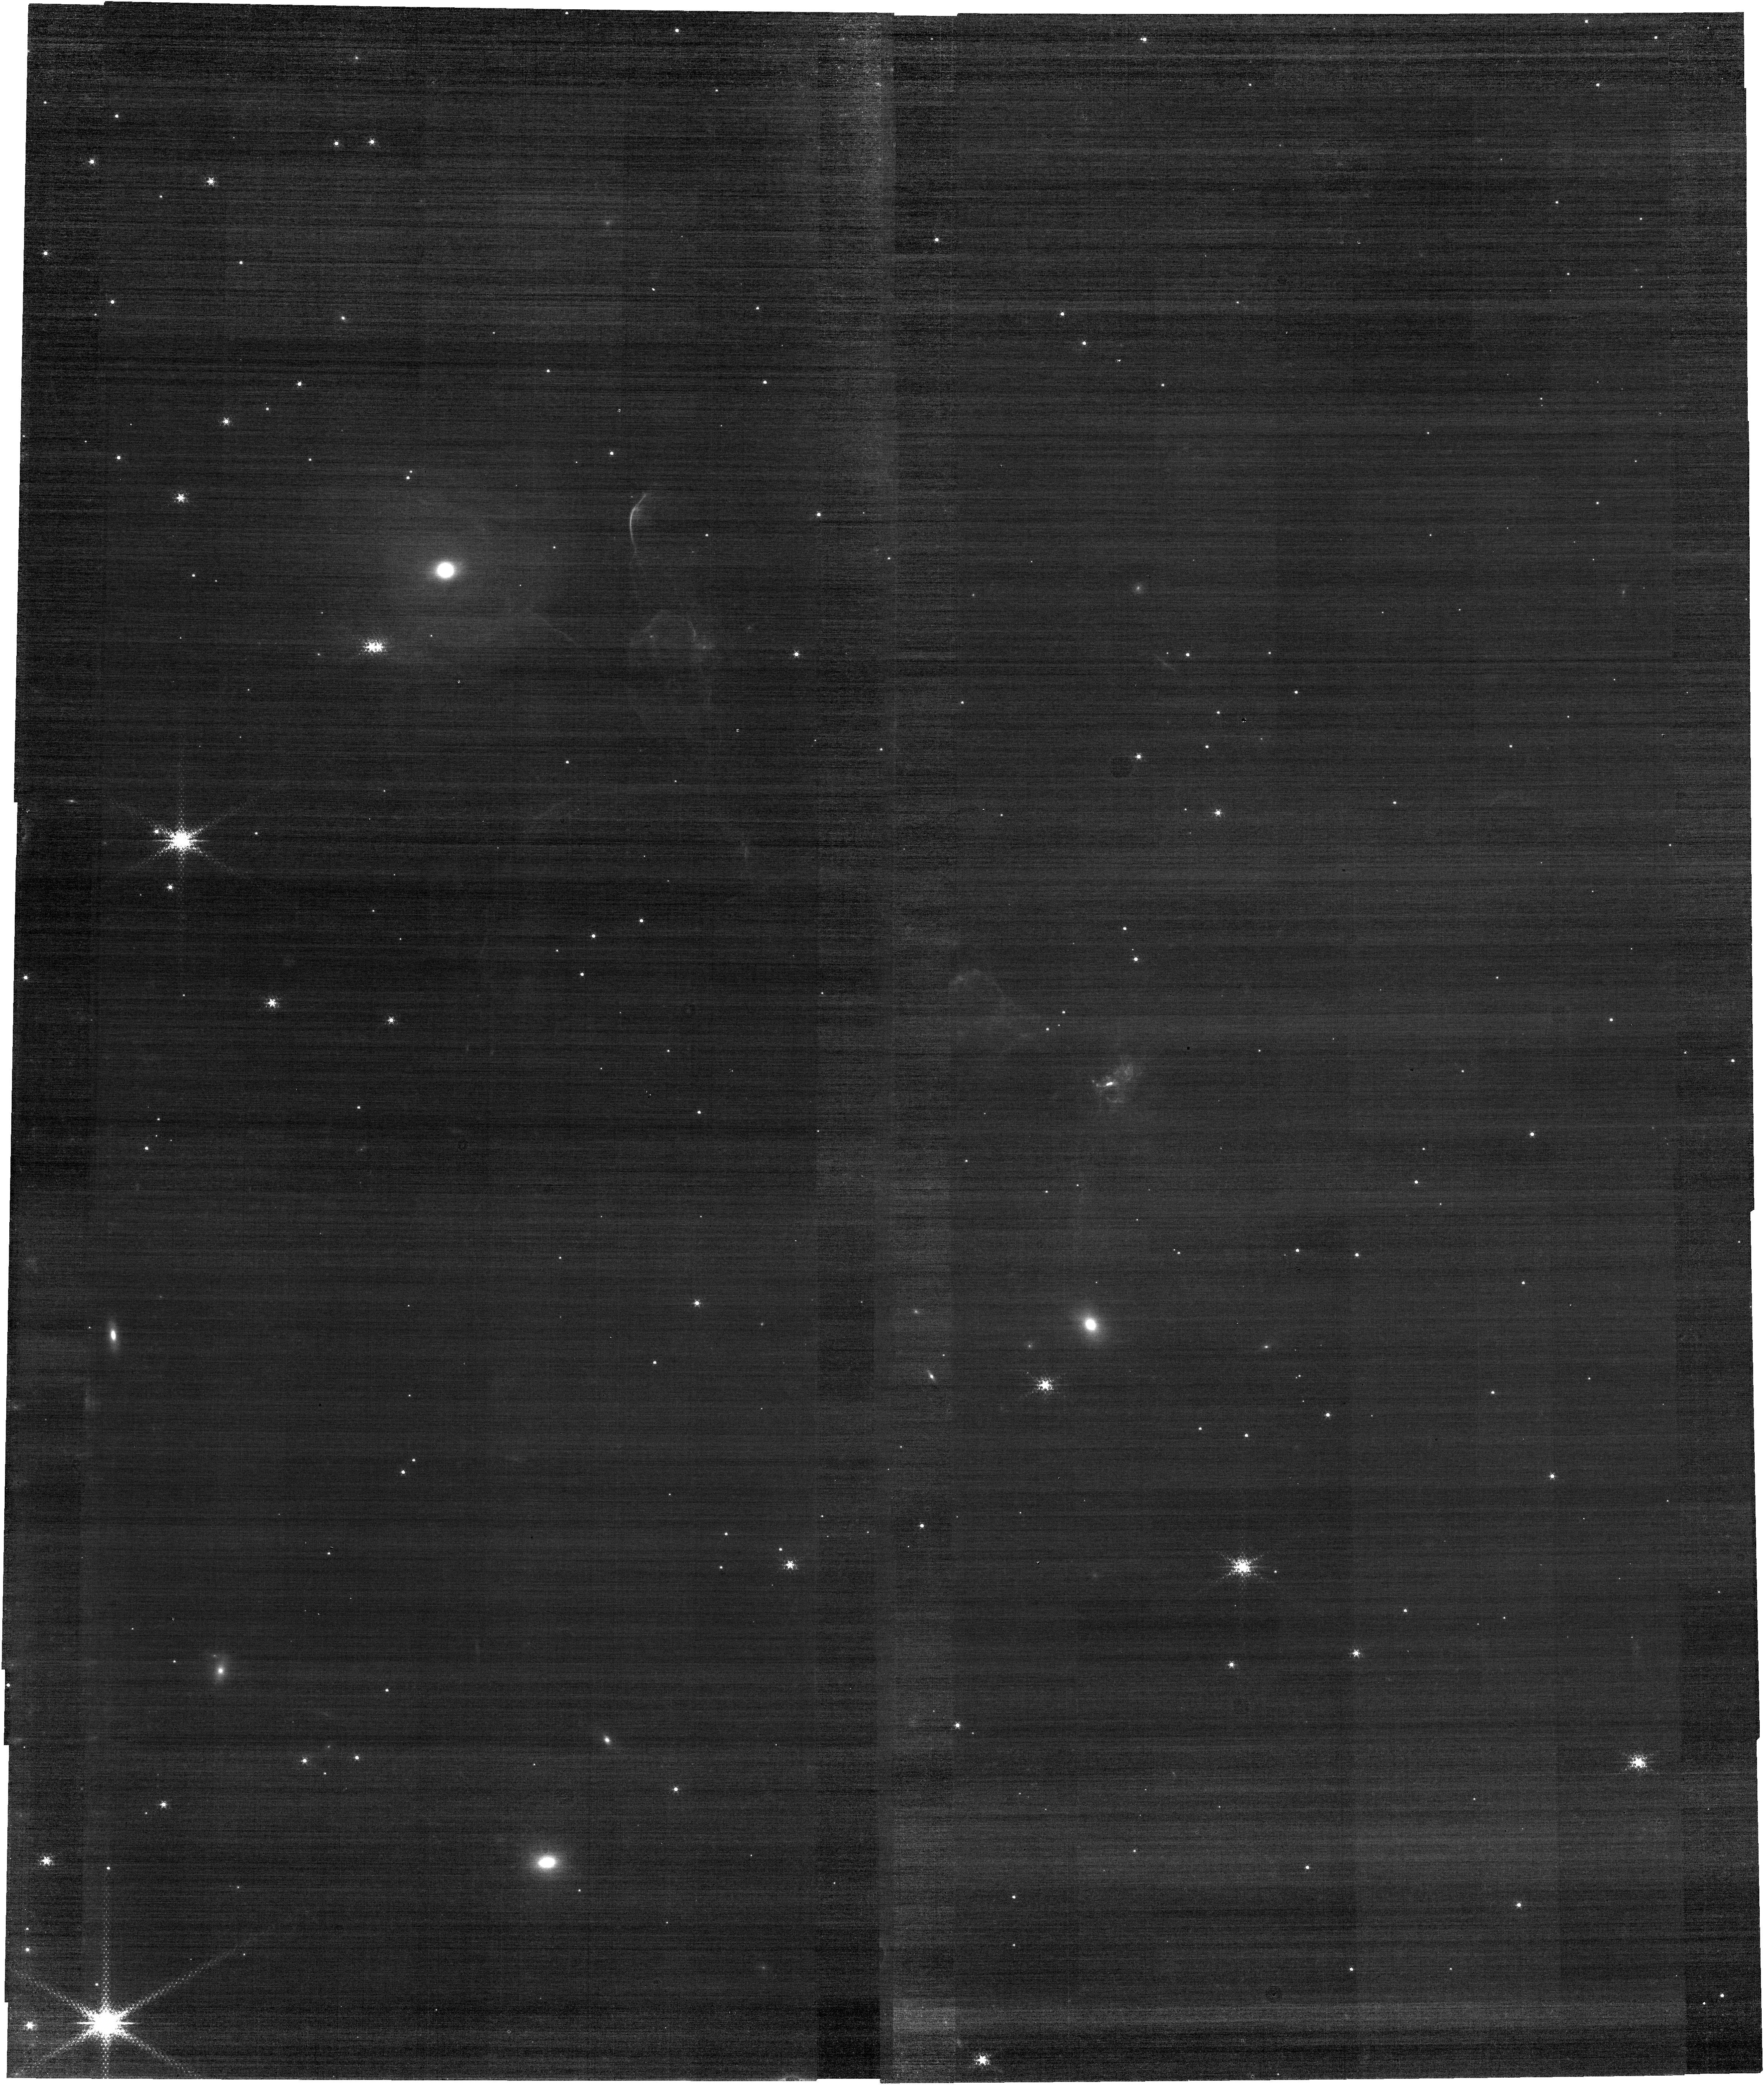
Target: Jet_Center. Instrument: NIRCAM. Filter: F187N. Exposure: 46 min. Observation ID: jw06558-o026_t001_nircam_clear-f187n

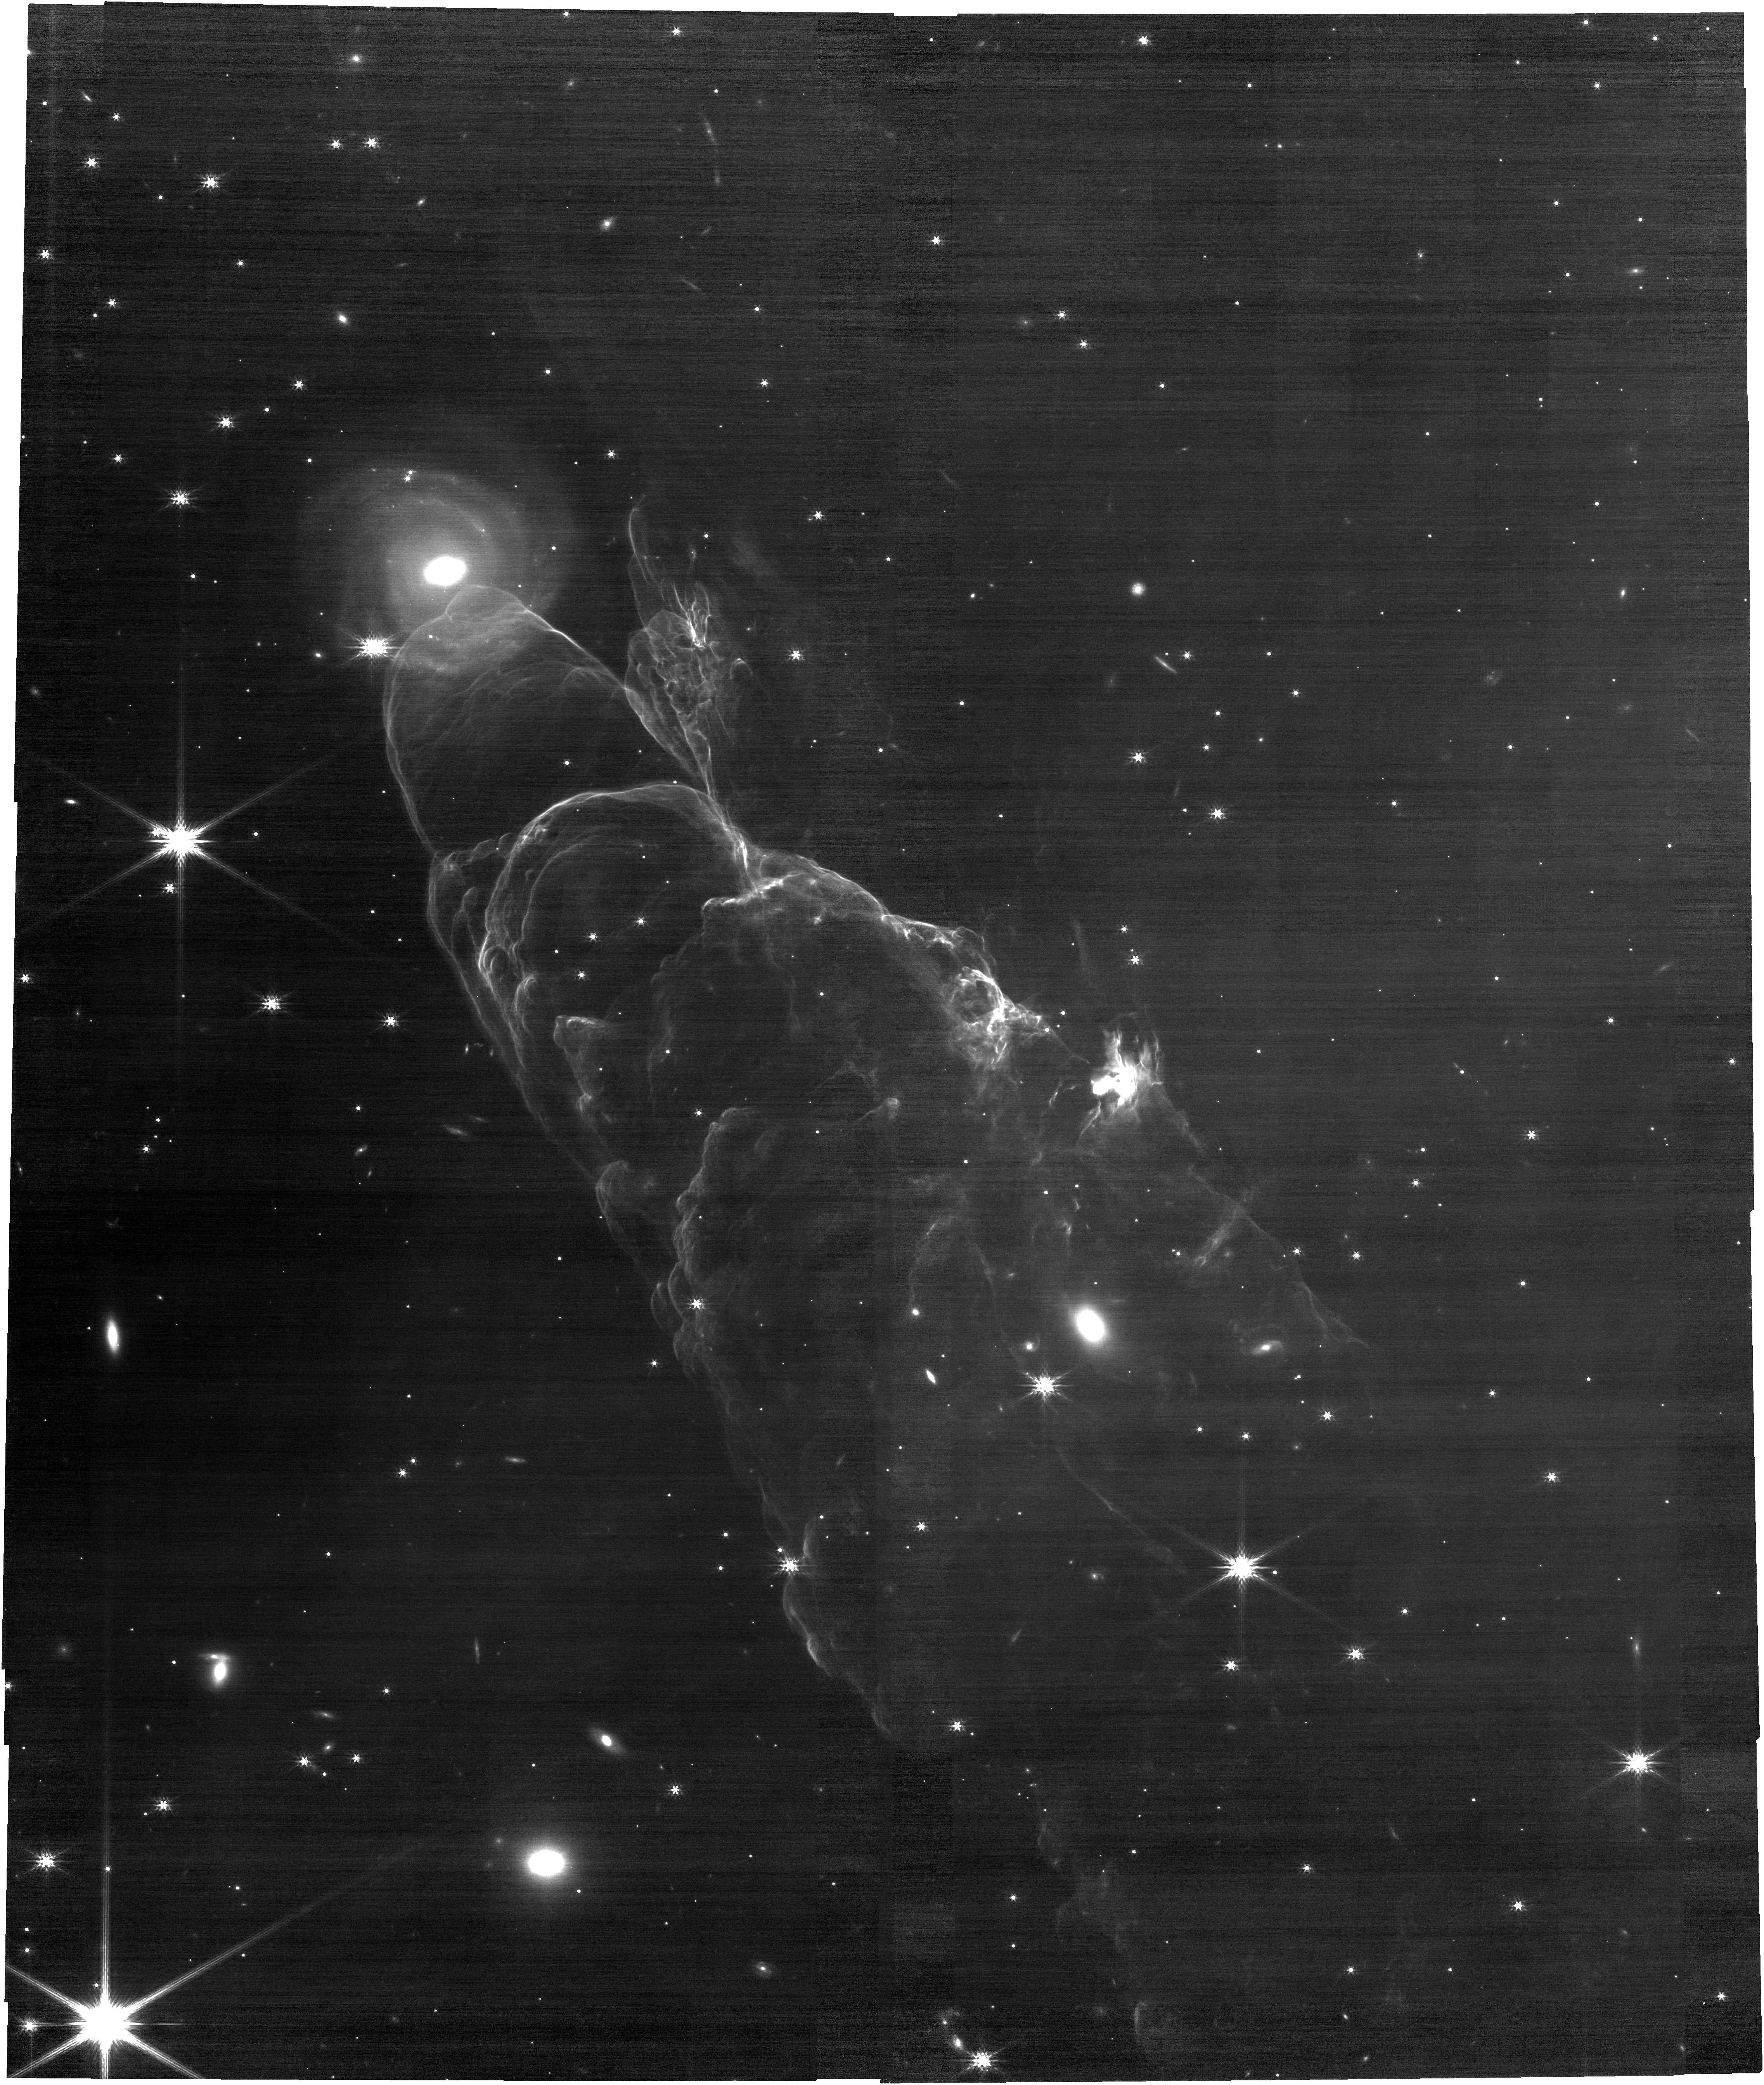
Target: Jet_Center. Instrument: NIRCAM. Filter: F200W. Exposure: 31 min. Observation ID: jw06558-o026_t001_nircam_clear-f200w

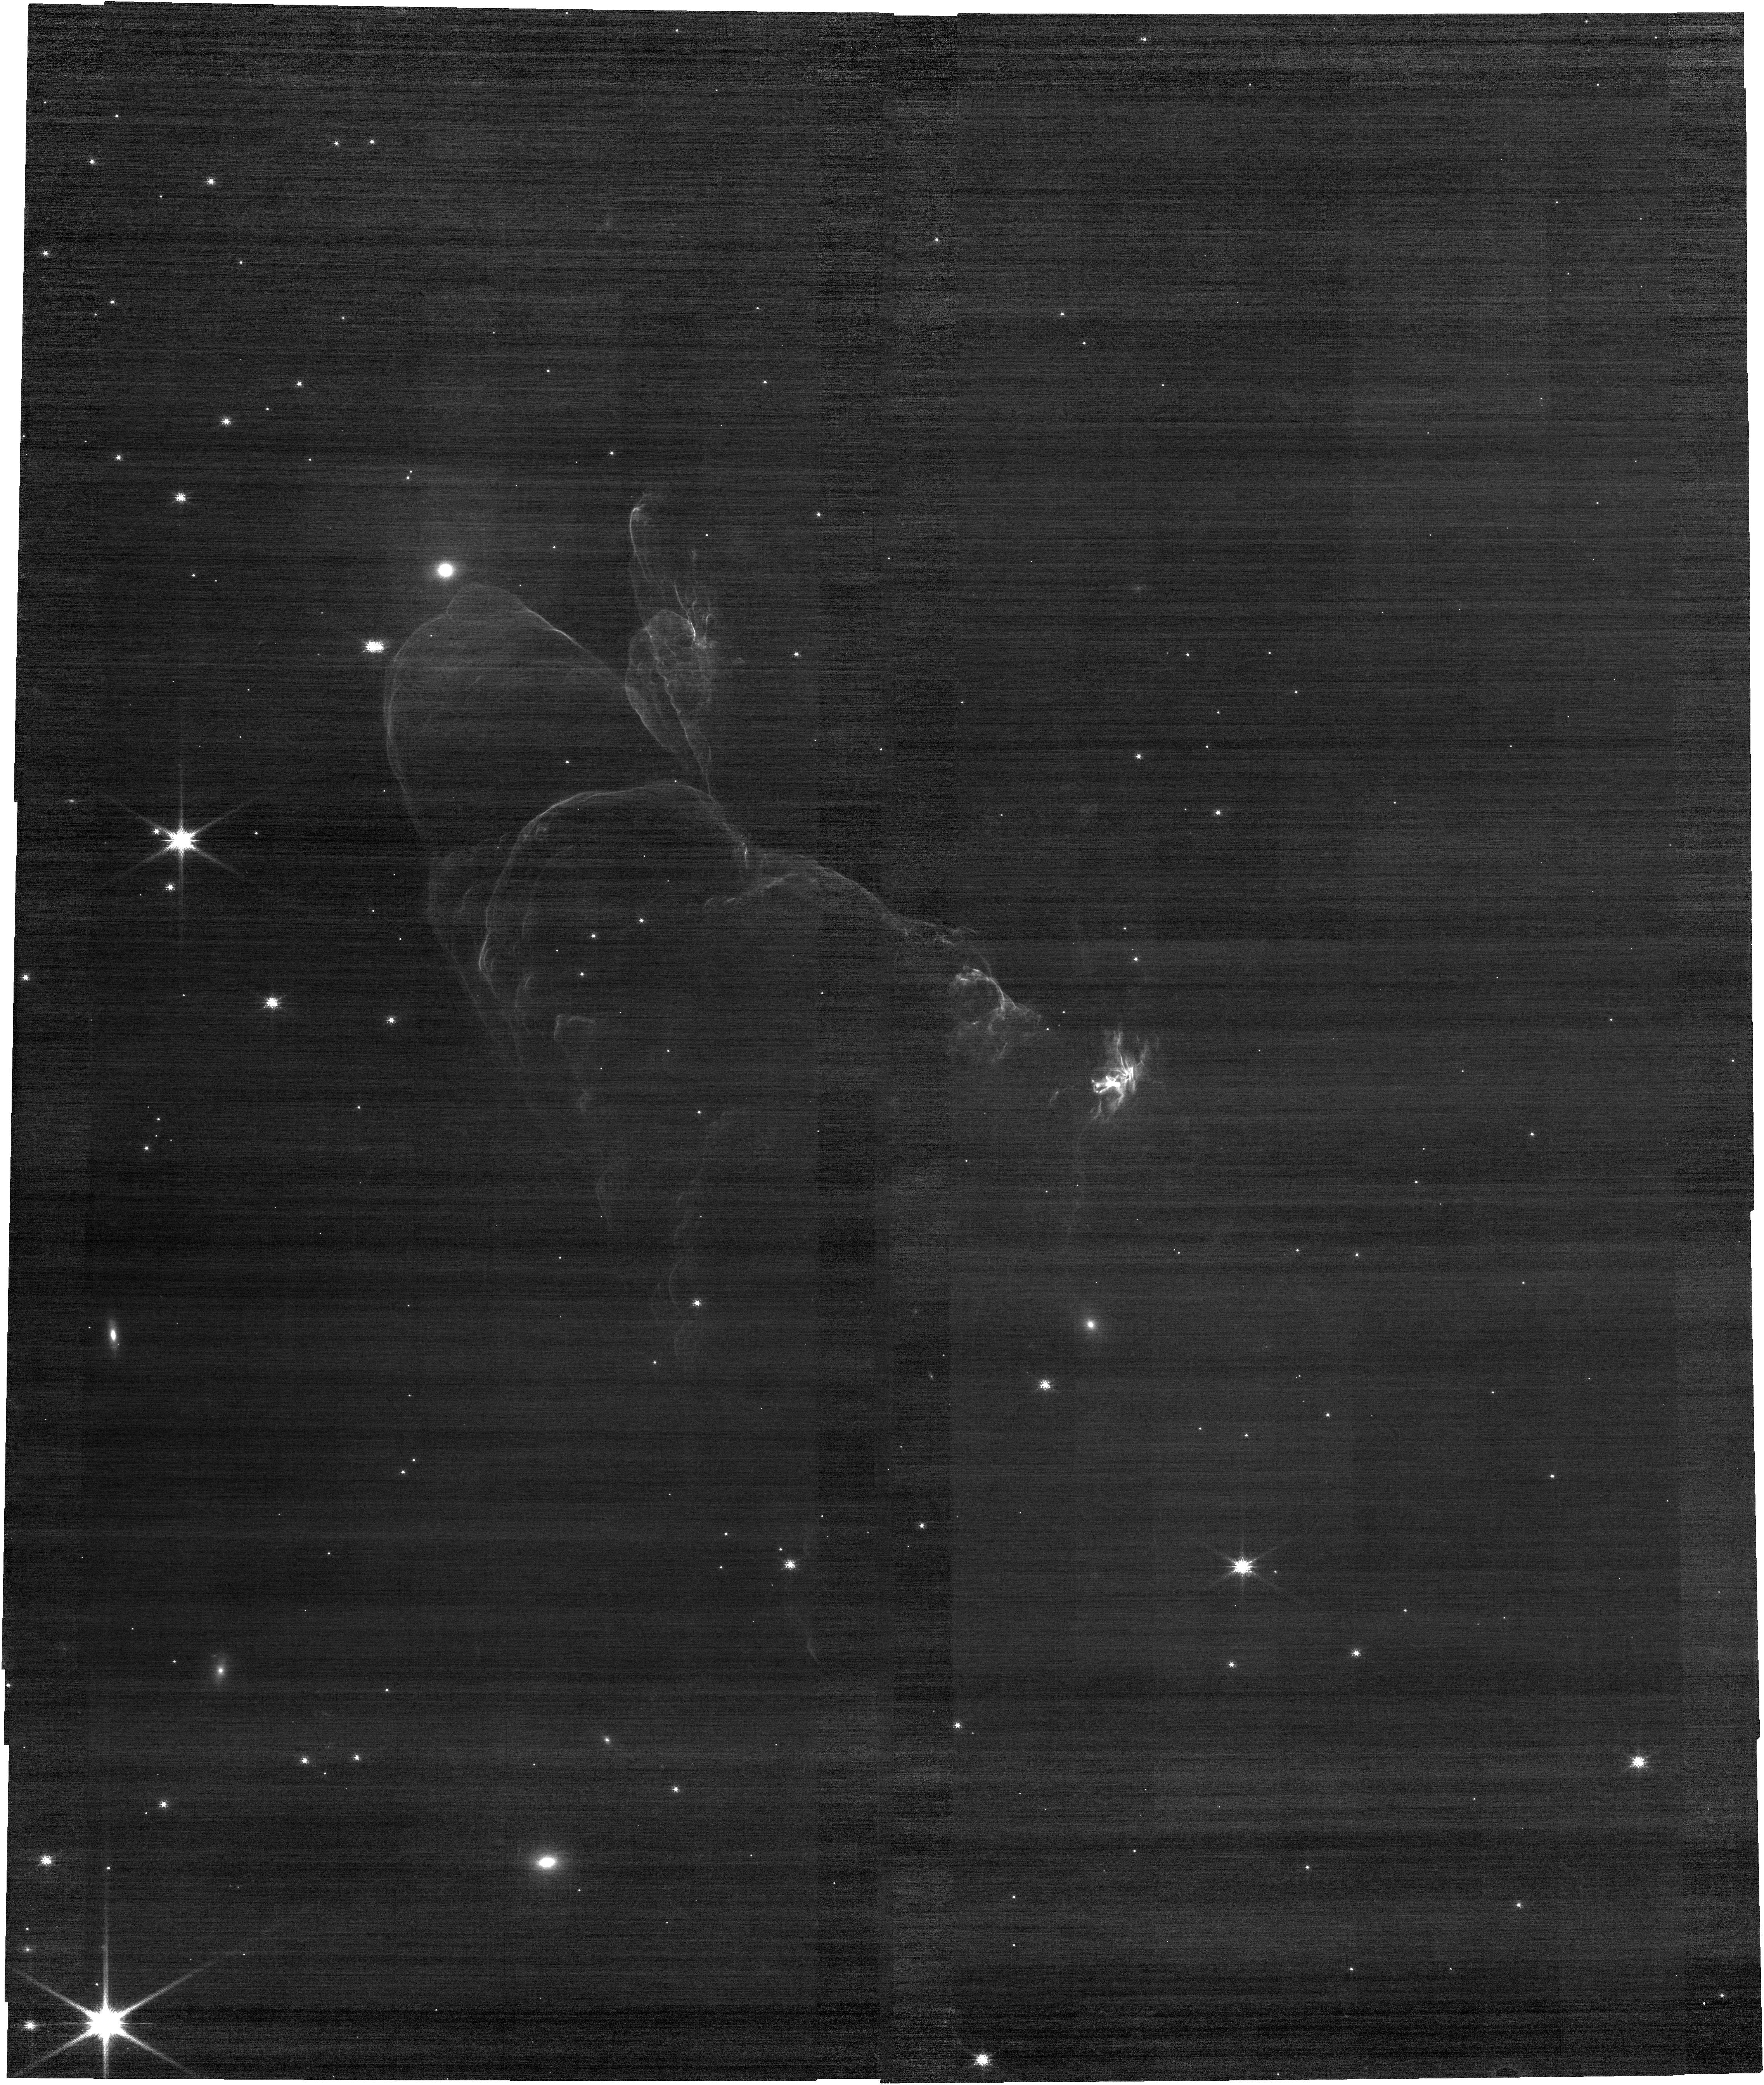
Target: Jet_Center. Instrument: NIRCAM. Filter: F115W. Exposure: 37 min. Observation ID: jw06558-o026_t001_nircam_clear-f115w

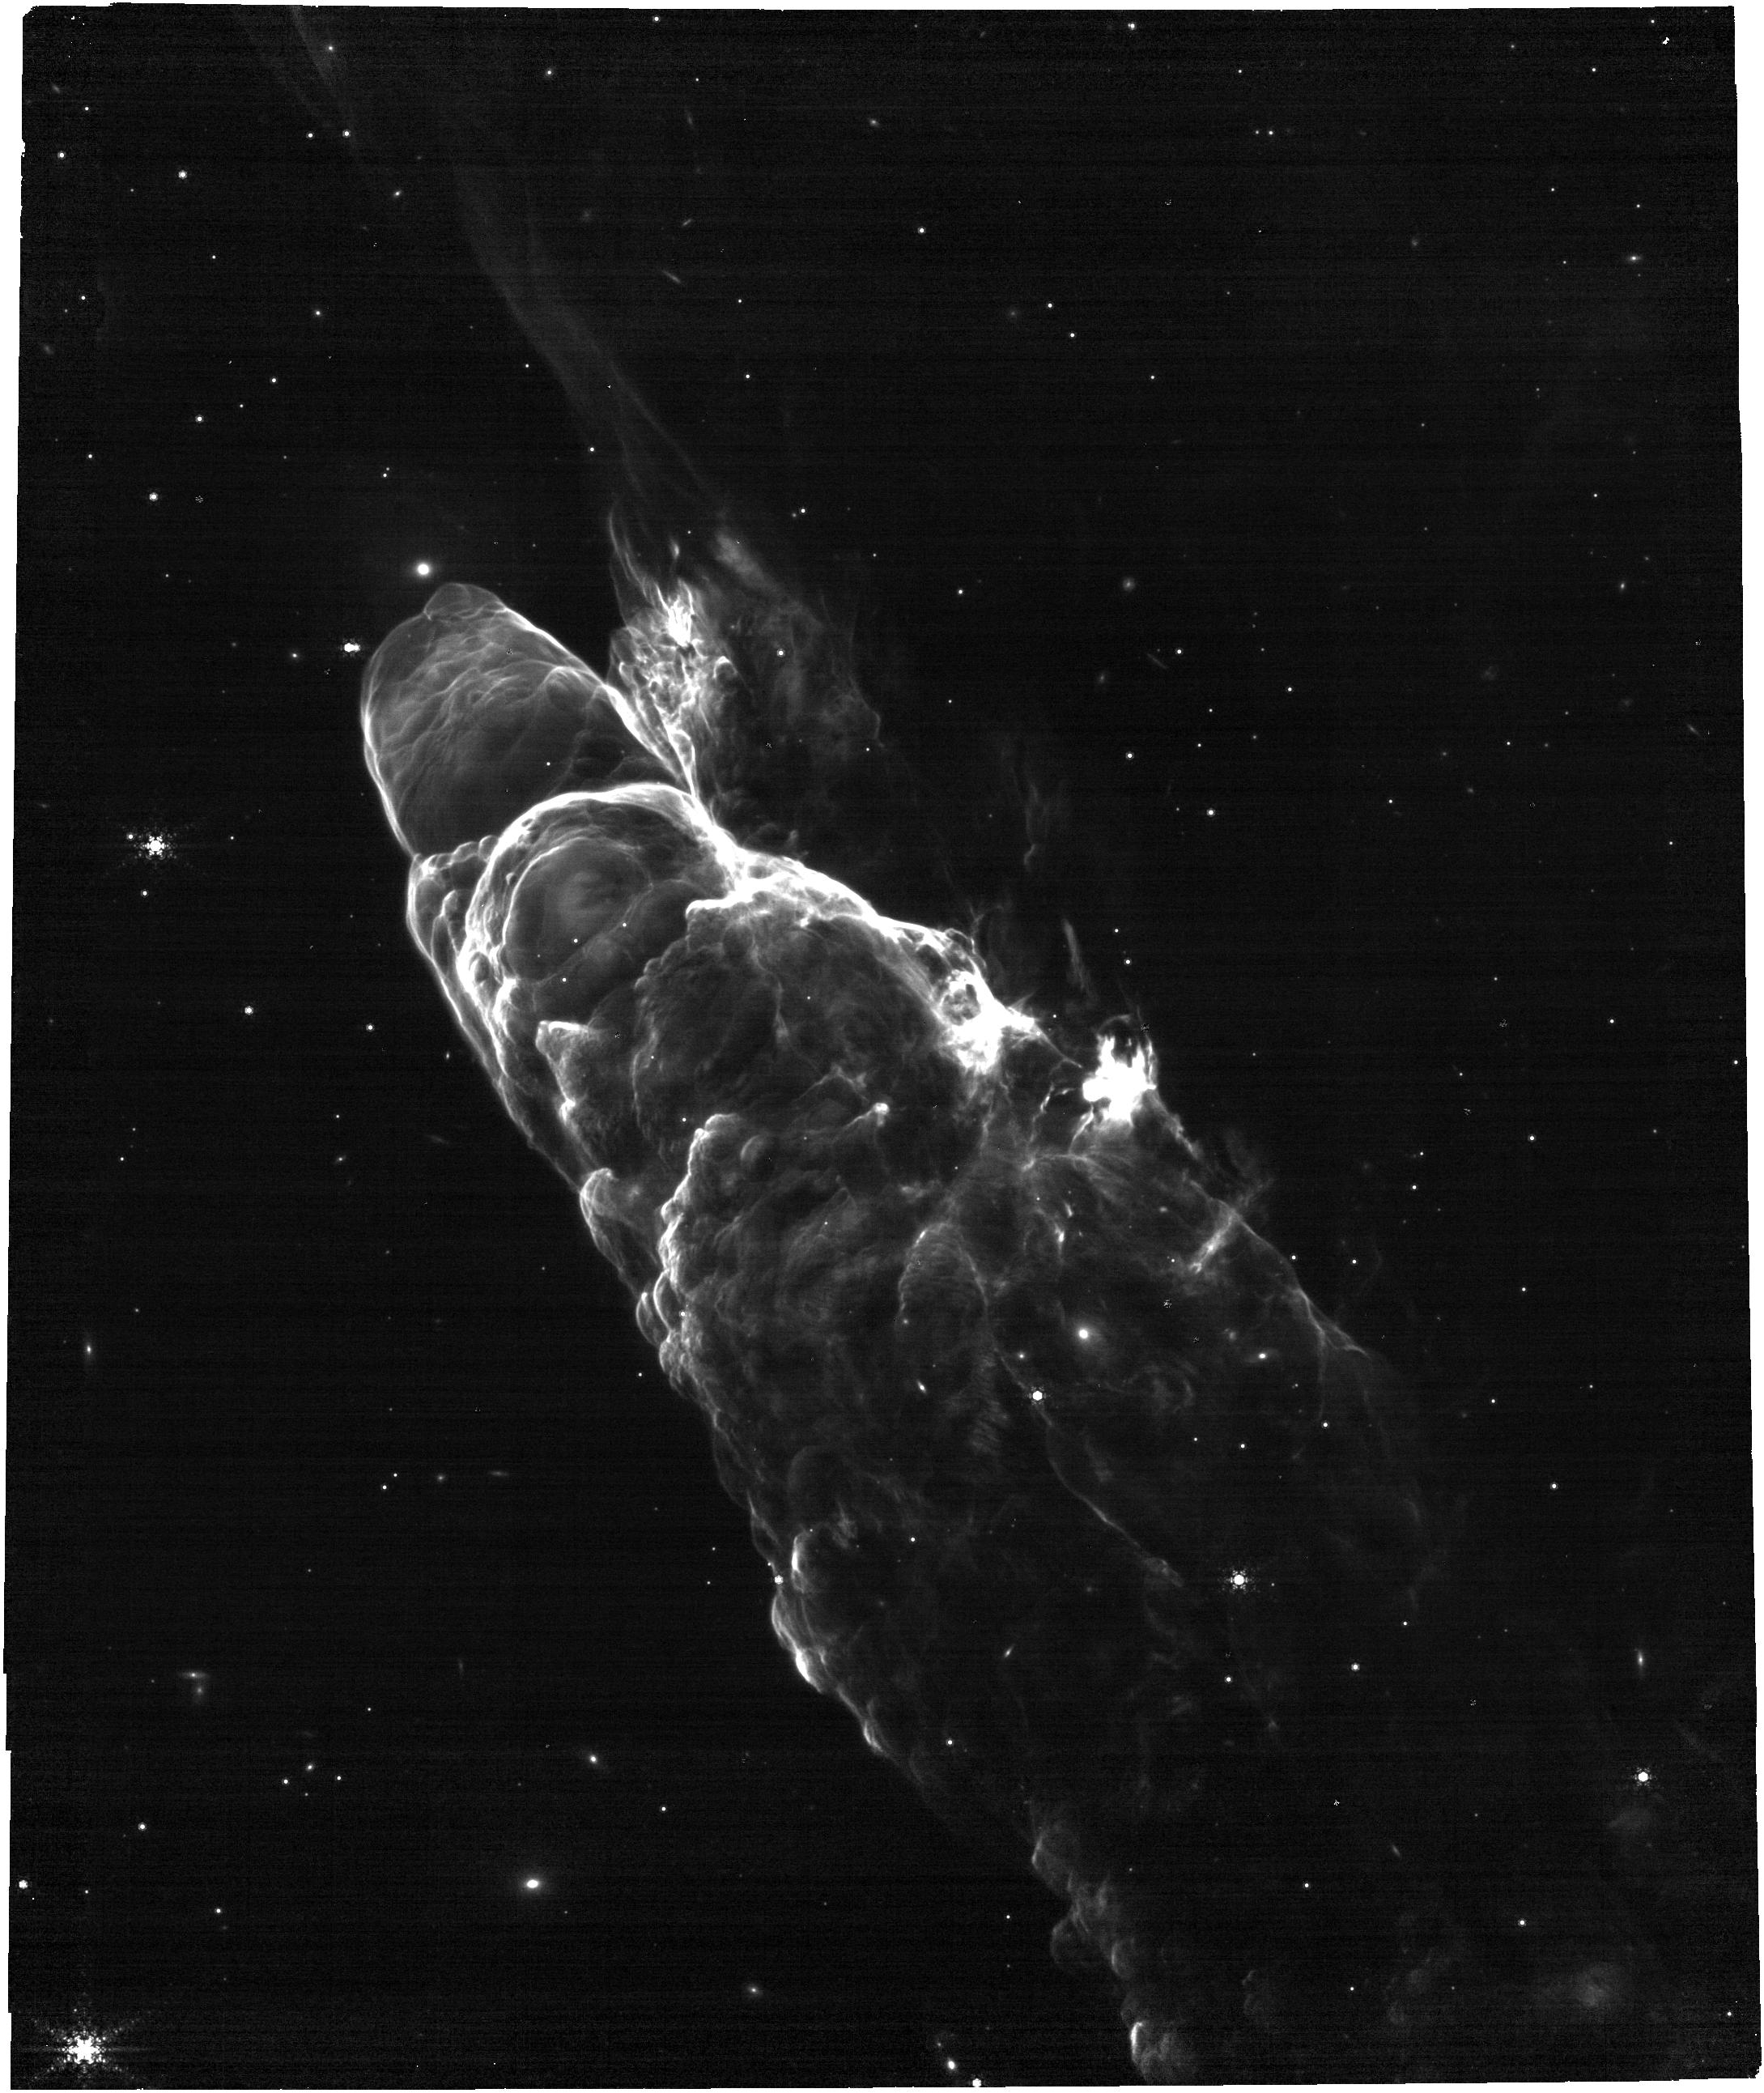
Target: Jet_Center. Instrument: NIRCAM. Filter: F444W+F470N. Exposure: 46 min. Observation ID: jw06558-o026_t001_nircam_f444w-f470n

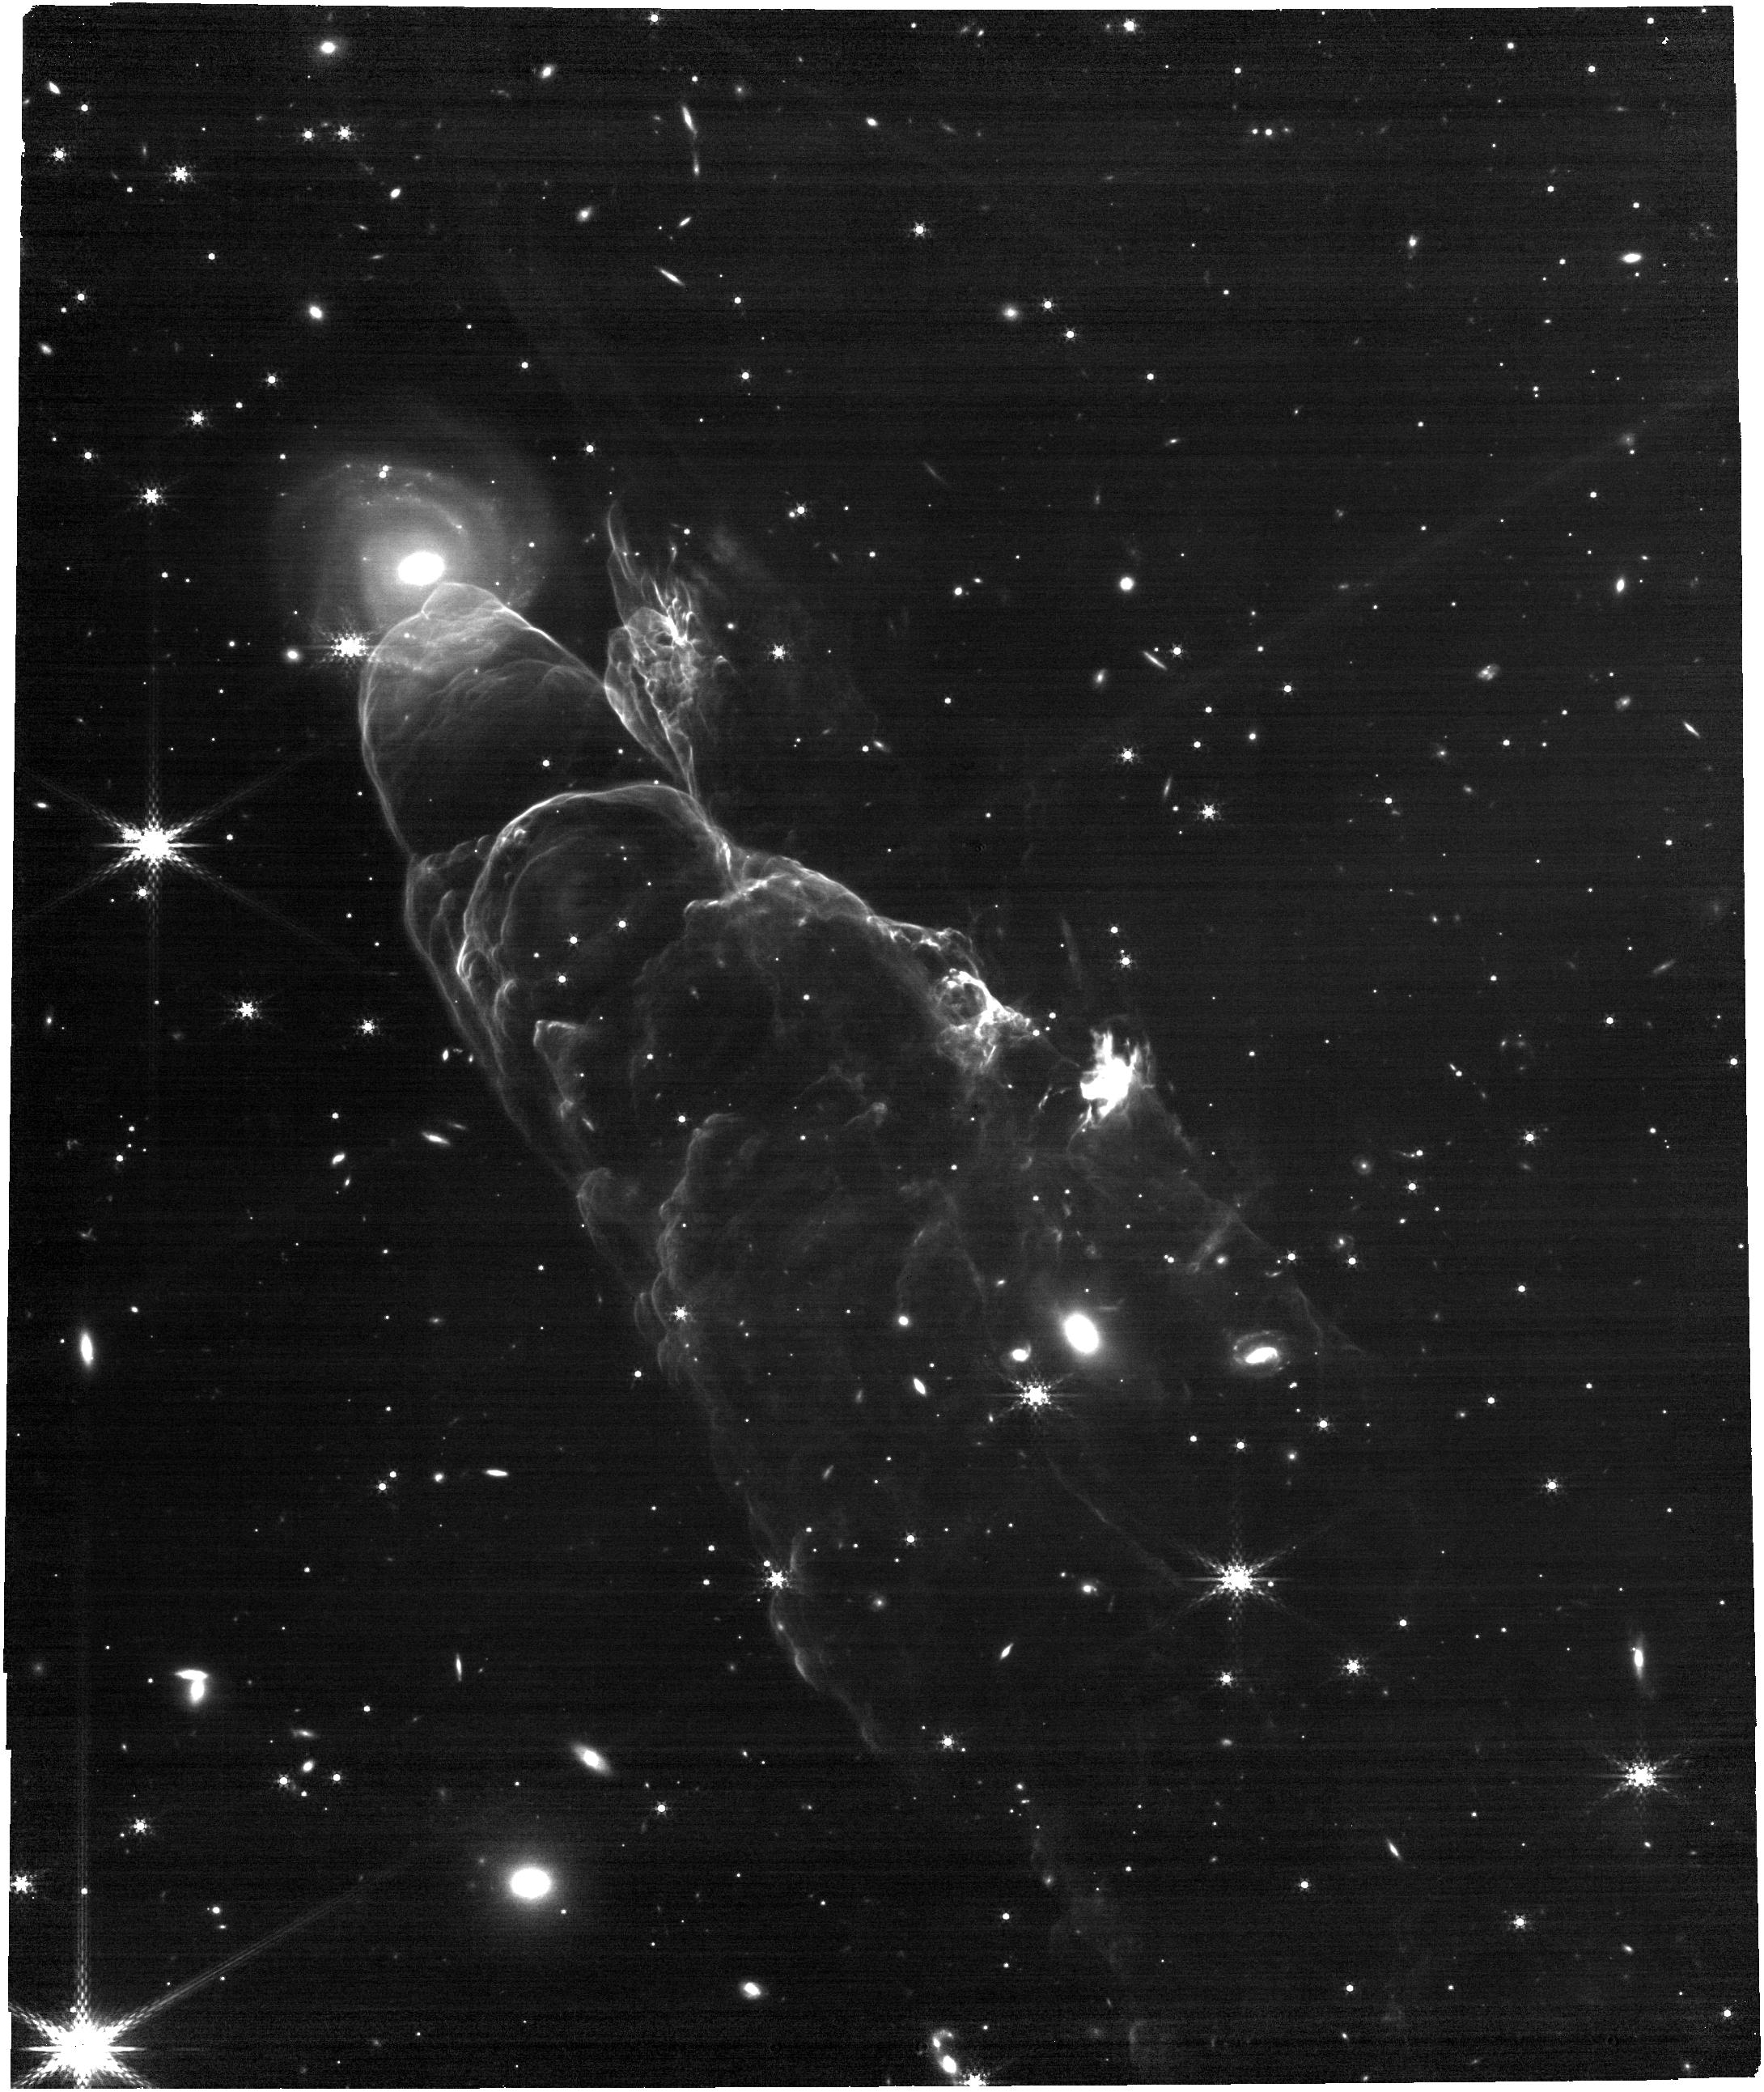
Target: Jet_Center. Instrument: NIRCAM. Filter: F335M. Exposure: 37 min. Observation ID: jw06558-o026_t001_nircam_clear-f335m

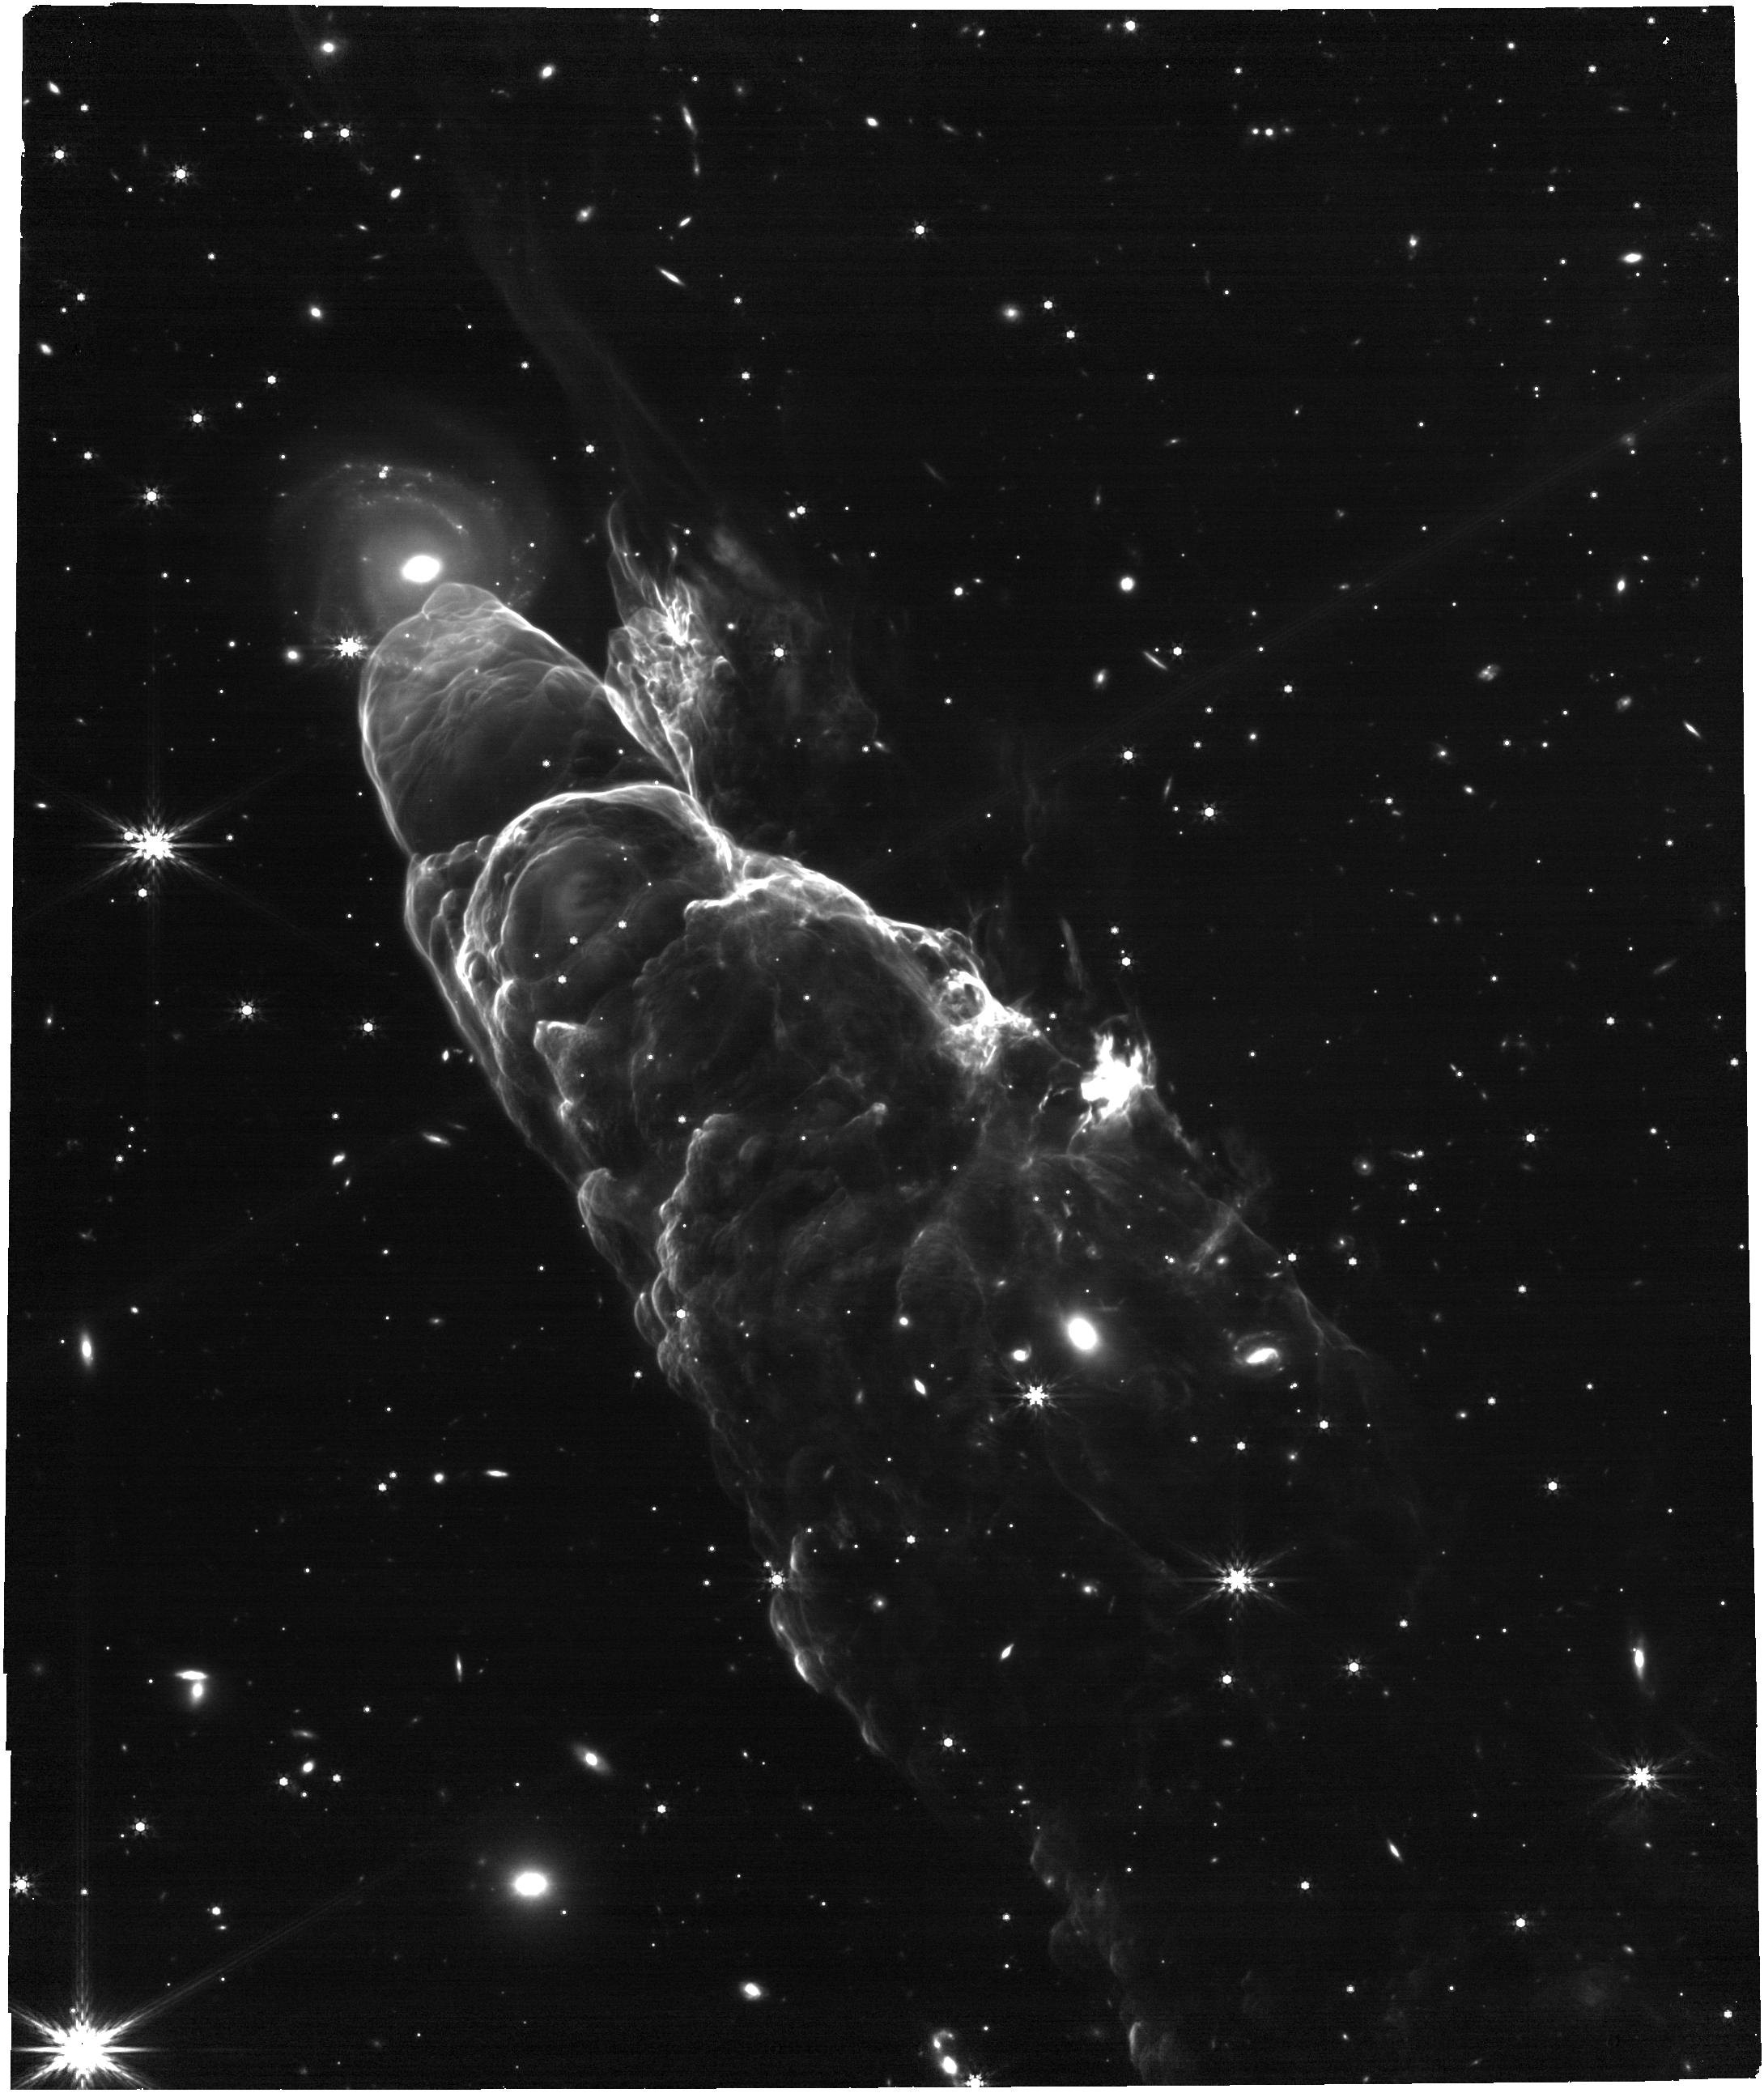
Target: Jet_Center. Instrument: NIRCAM. Filter: F444W. Exposure: 31 min. Observation ID: jw06558-o026_t001_nircam_clear-f444w

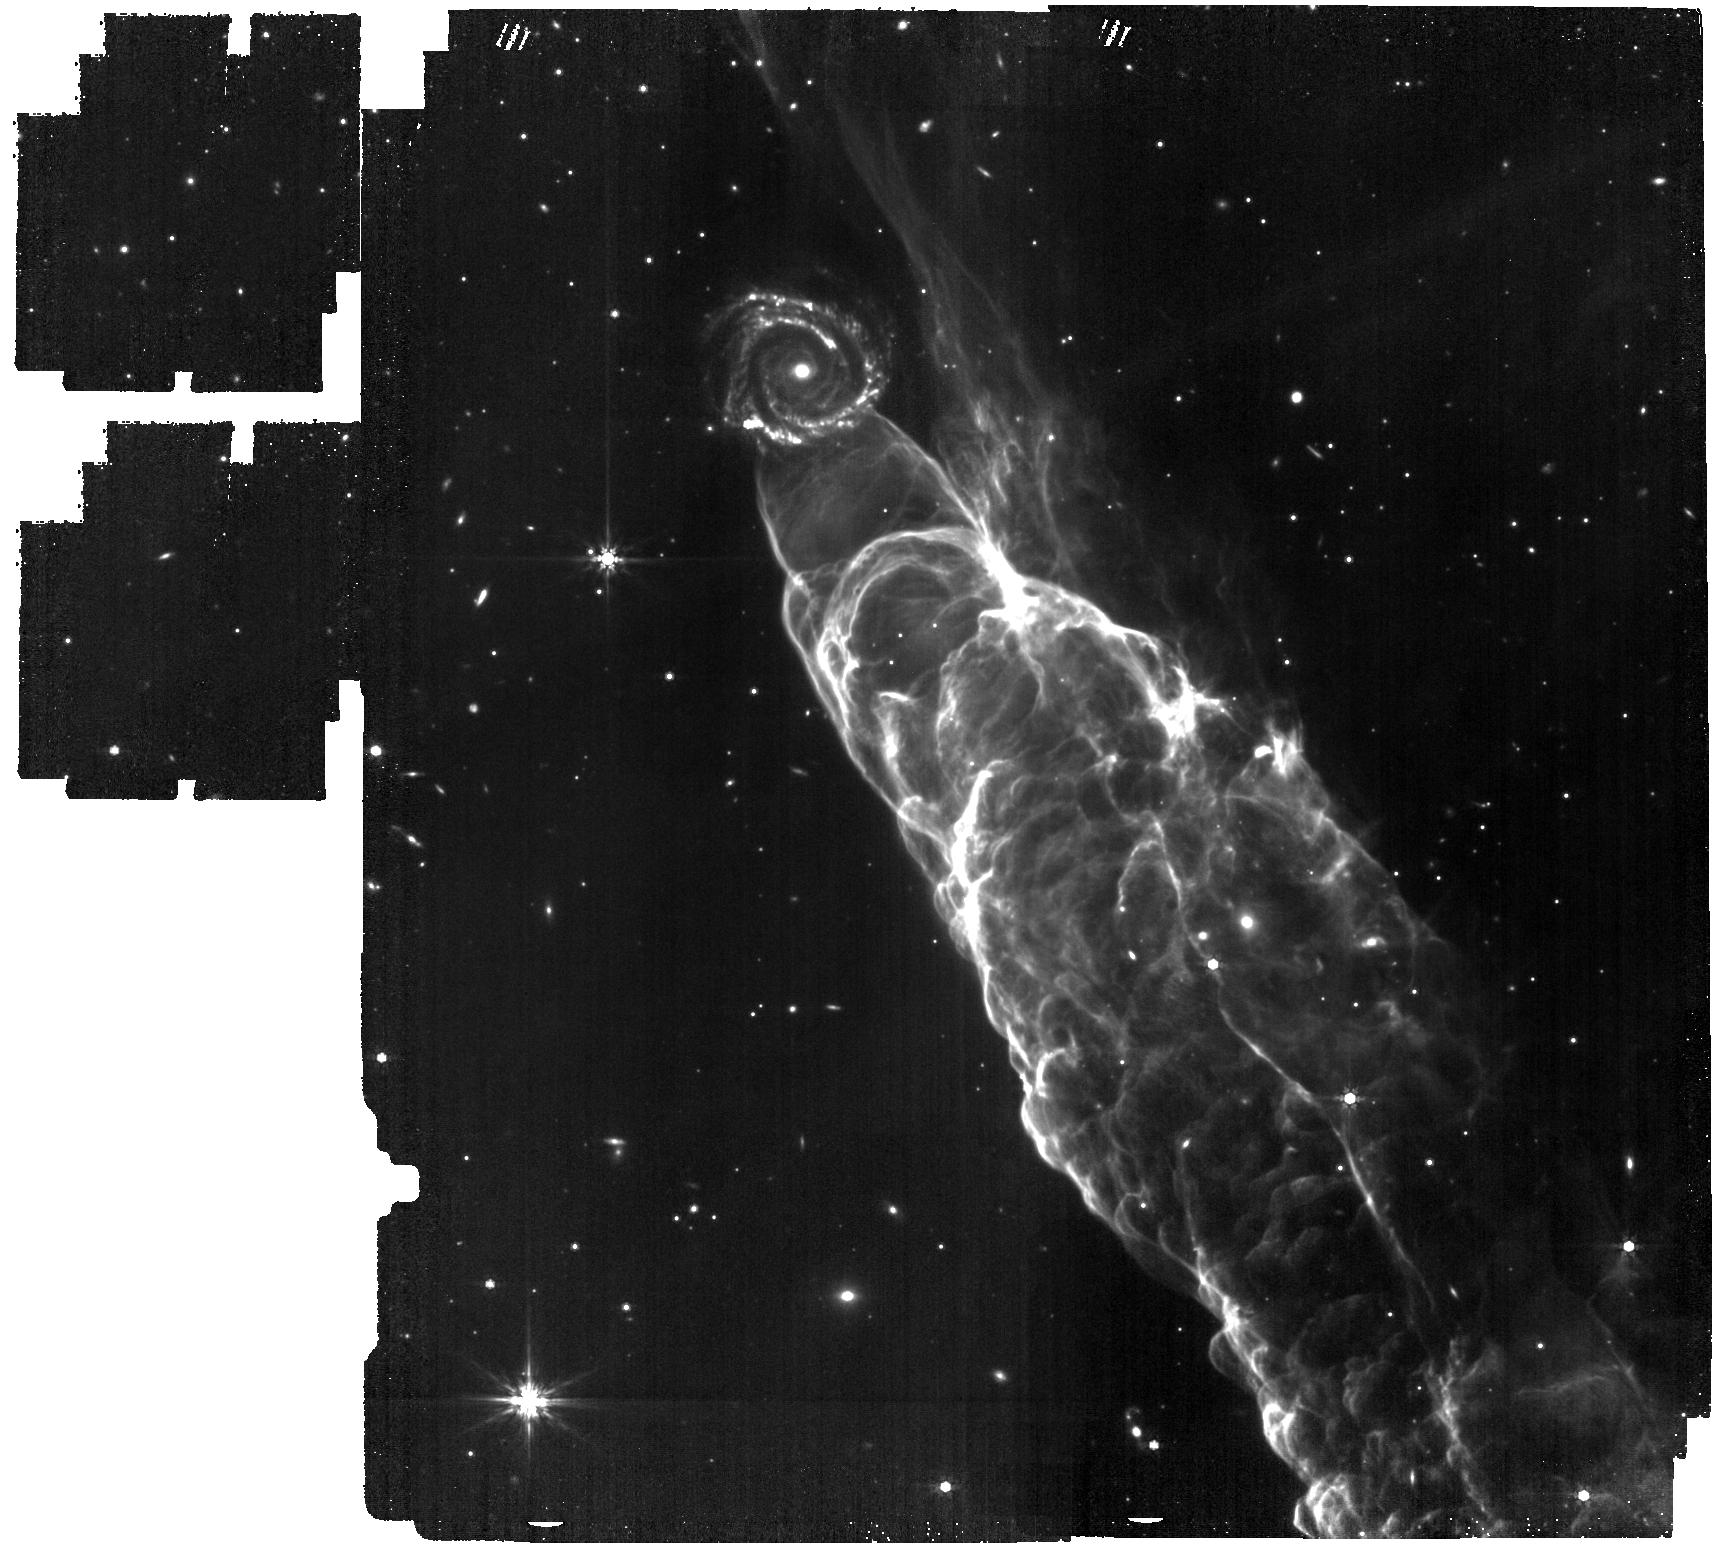
Target: Jet_Center. Instrument: MIRI. Filter: F770W. Exposure: 1.3 h. Observation ID: jw06558-o027_t001_miri_f770w

Multi-band imaging of protostellar jet (PI: Garcia Marin, Macarena)

This cloud complex is a nearby star-forming region approximately 520 light years away and hosts several proto-stellar jets. The Spitzer image reveals the outflow from a protostar that lies beyond the top edge of the field of view. The protostellar jet creates shocks as it plows through the nearby gas and dust. The JWST image will reveal new intricate details of the infrared color gradient along the jet axis.